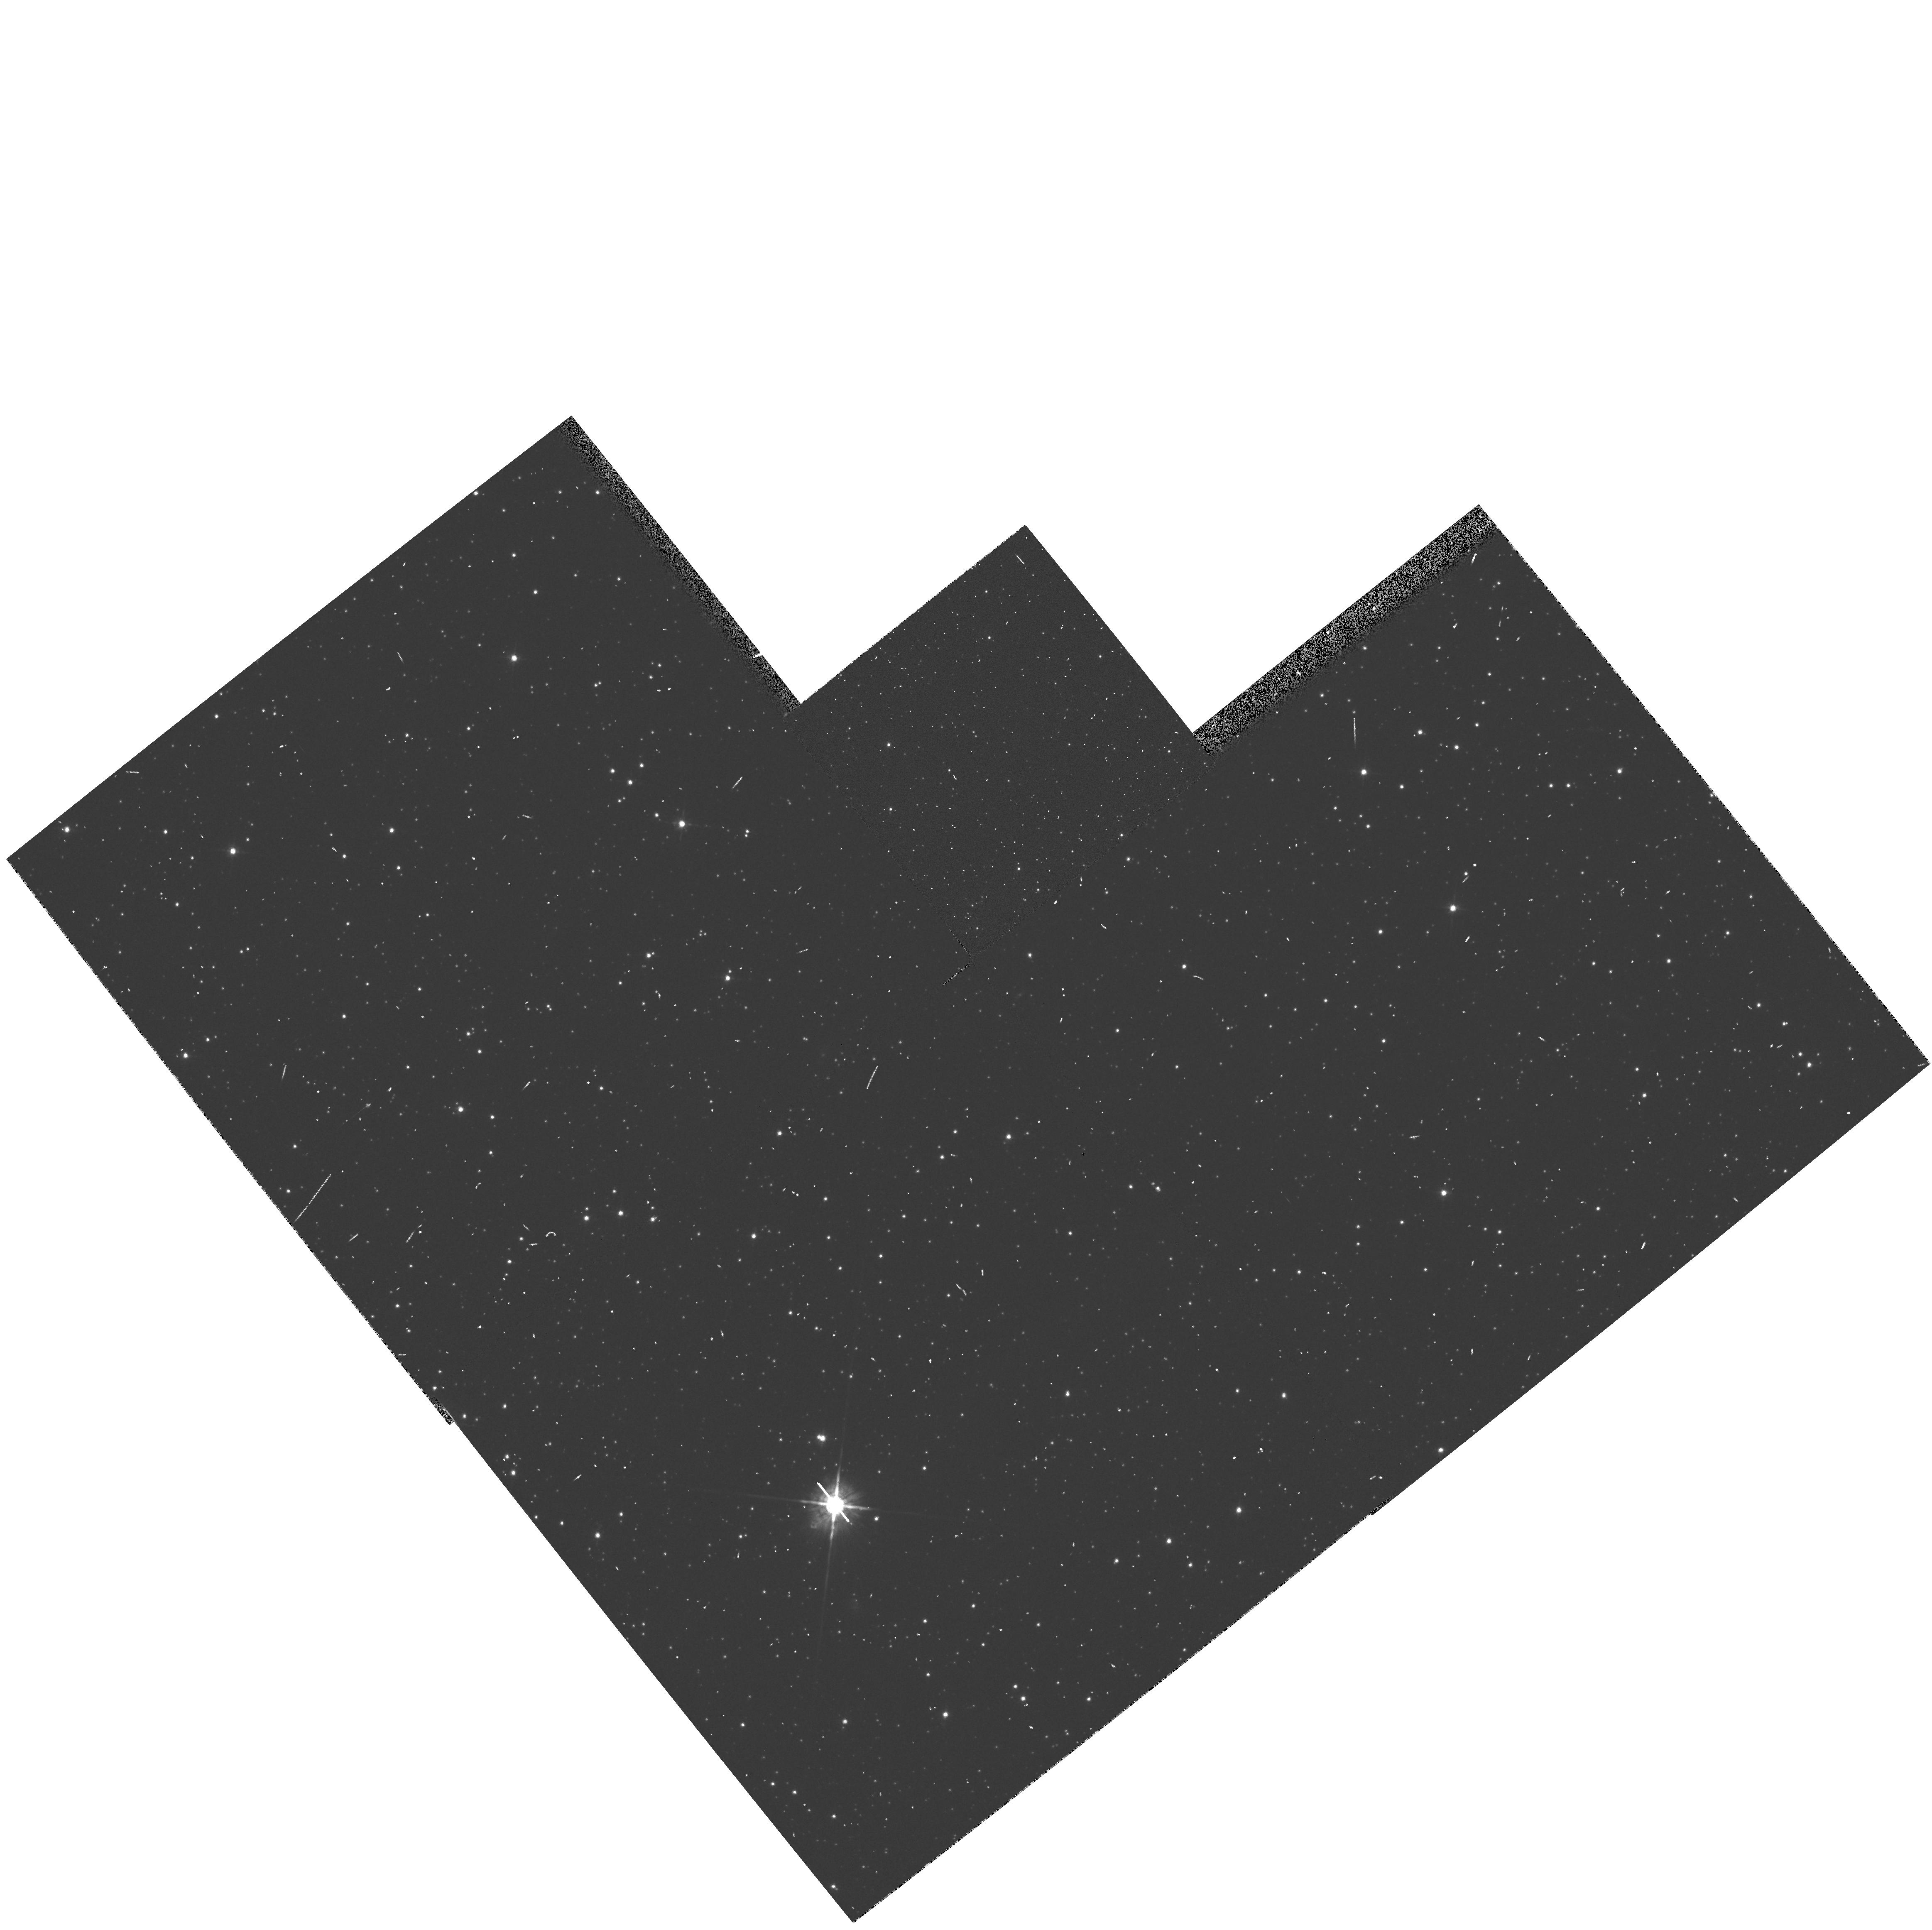
Target: field at RA 84.350°, Dec -67.394°
Instrument: WFPC2/PC
Filter: F675W
Exposure: 2 min
Observation ID: hst_6033_0h_wfpc2_pc_f675w_u2or0h

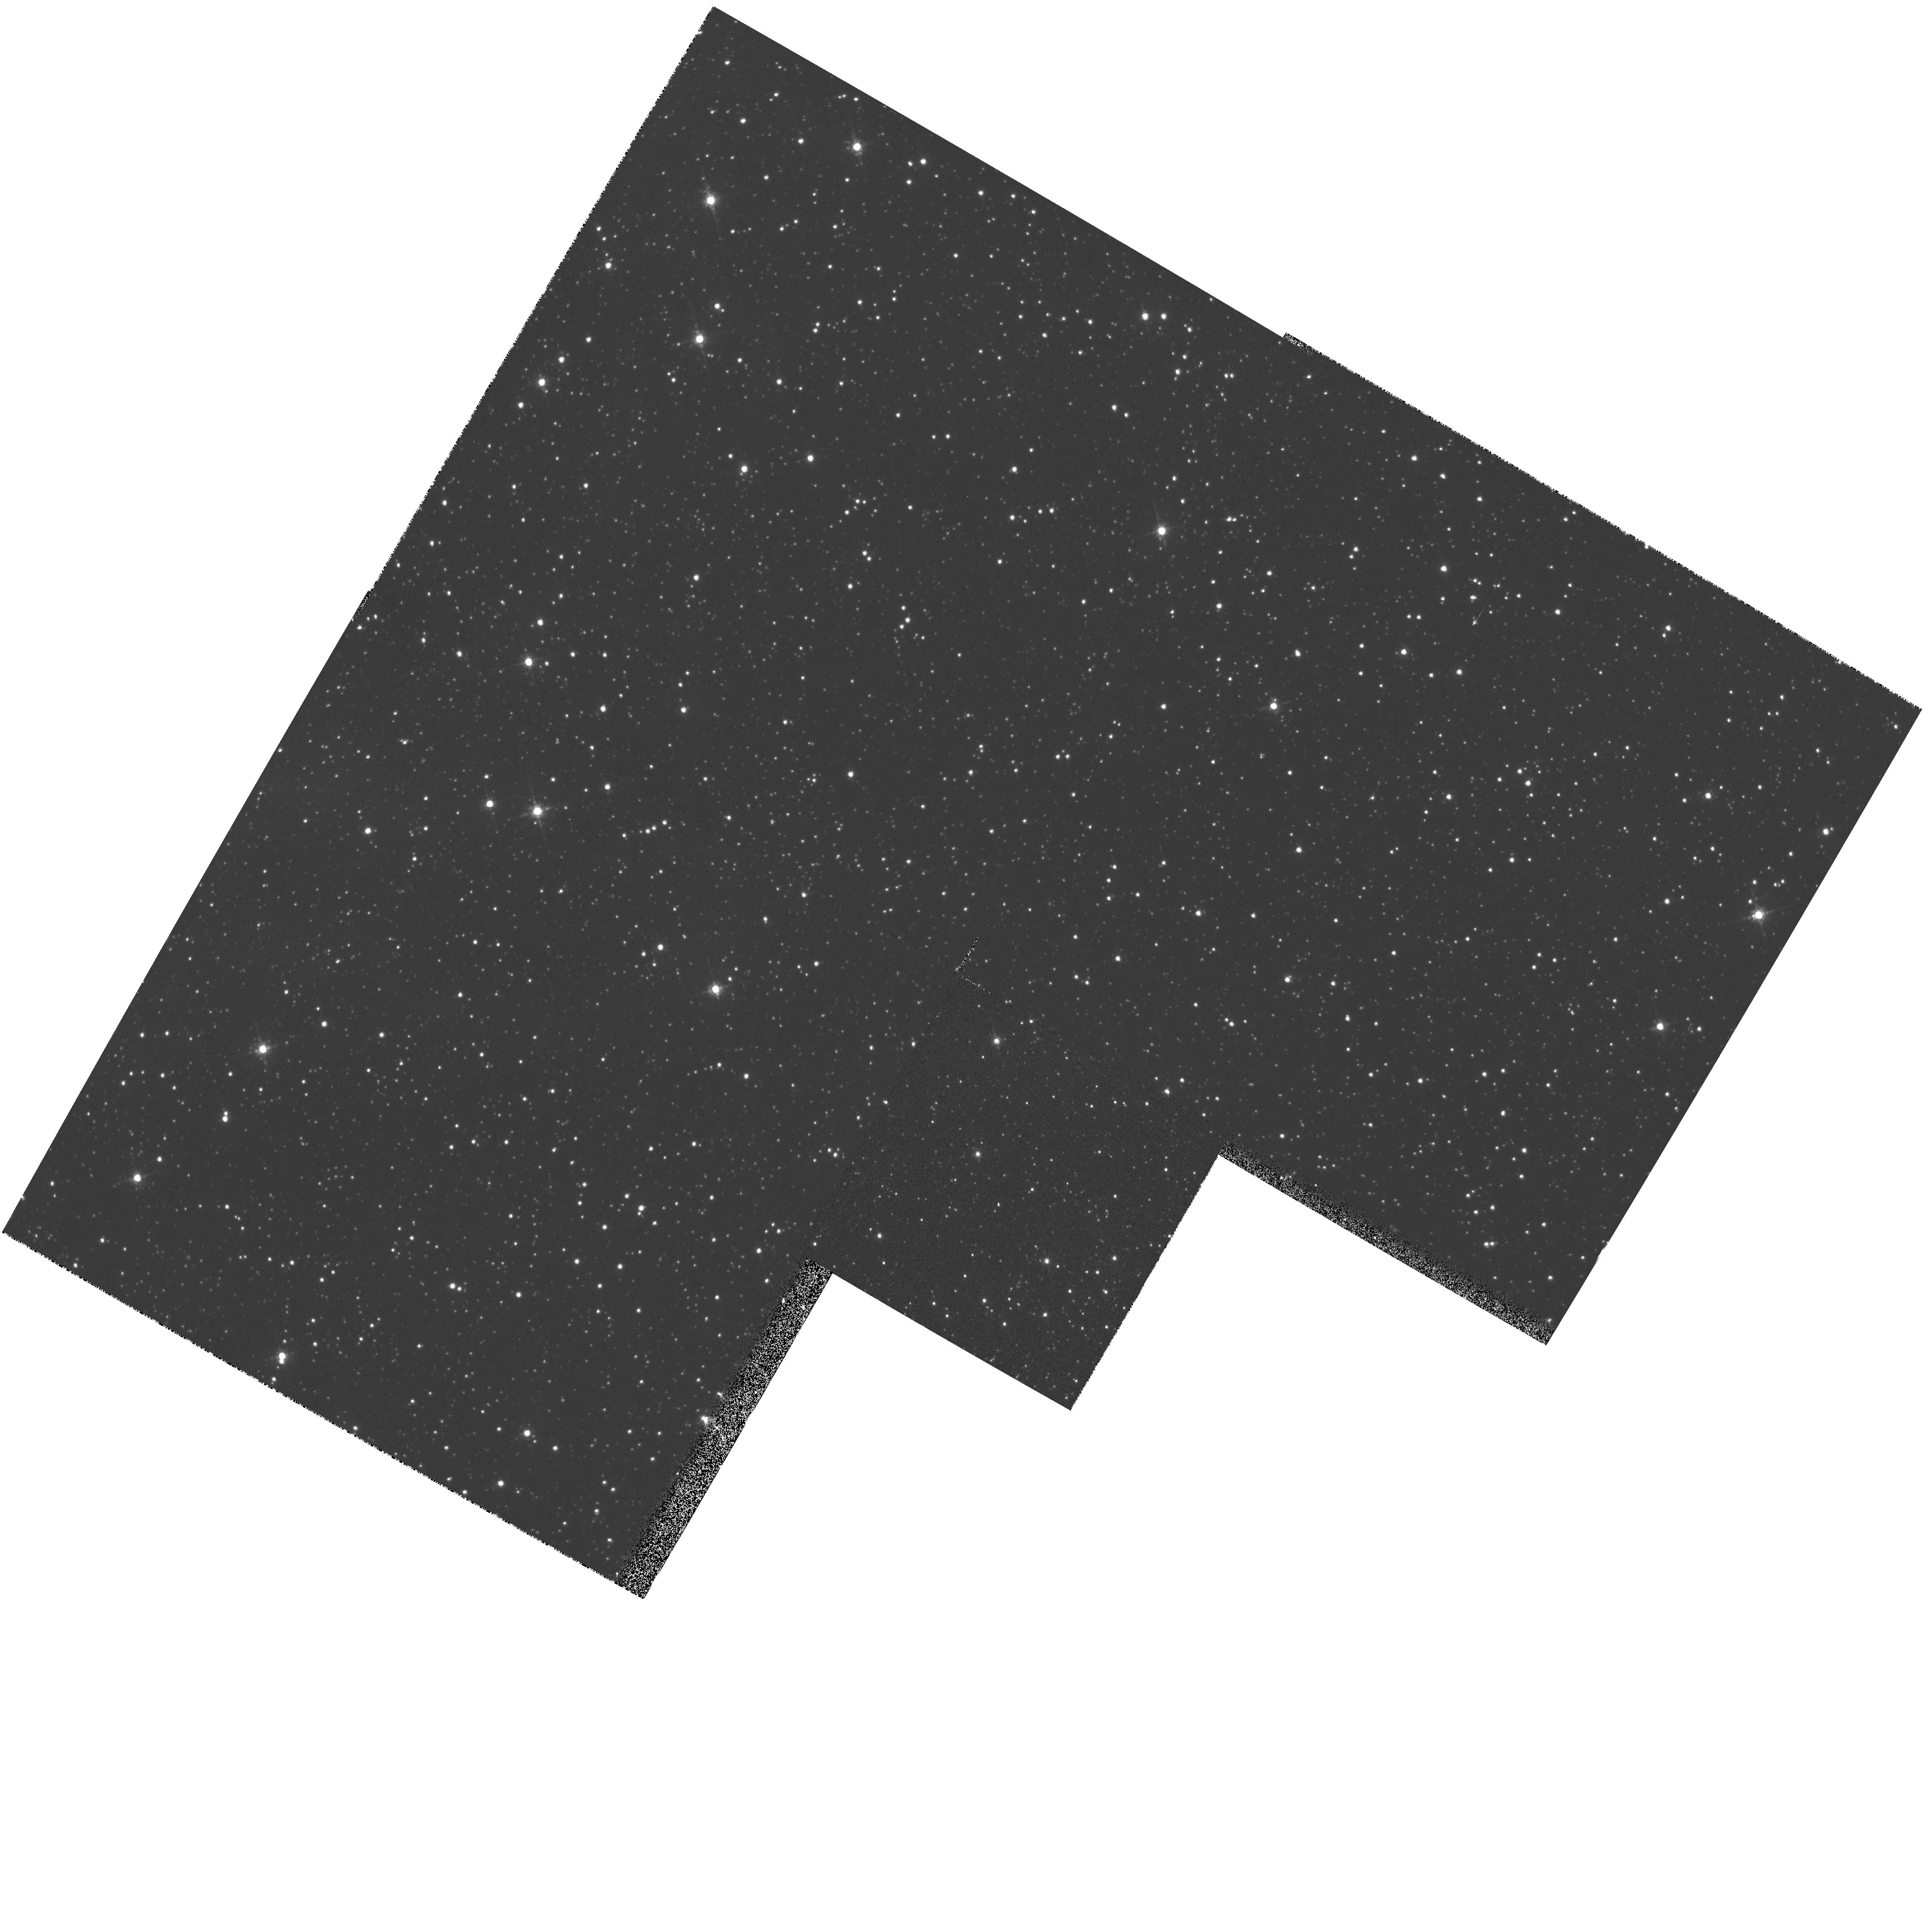
Target: ANYWHERE
Instrument: WFPC2/PC
Filter: F675W
Exposure: 4 min
Observation ID: hst_6033_02_wfpc2_pc_f675w_u2or02

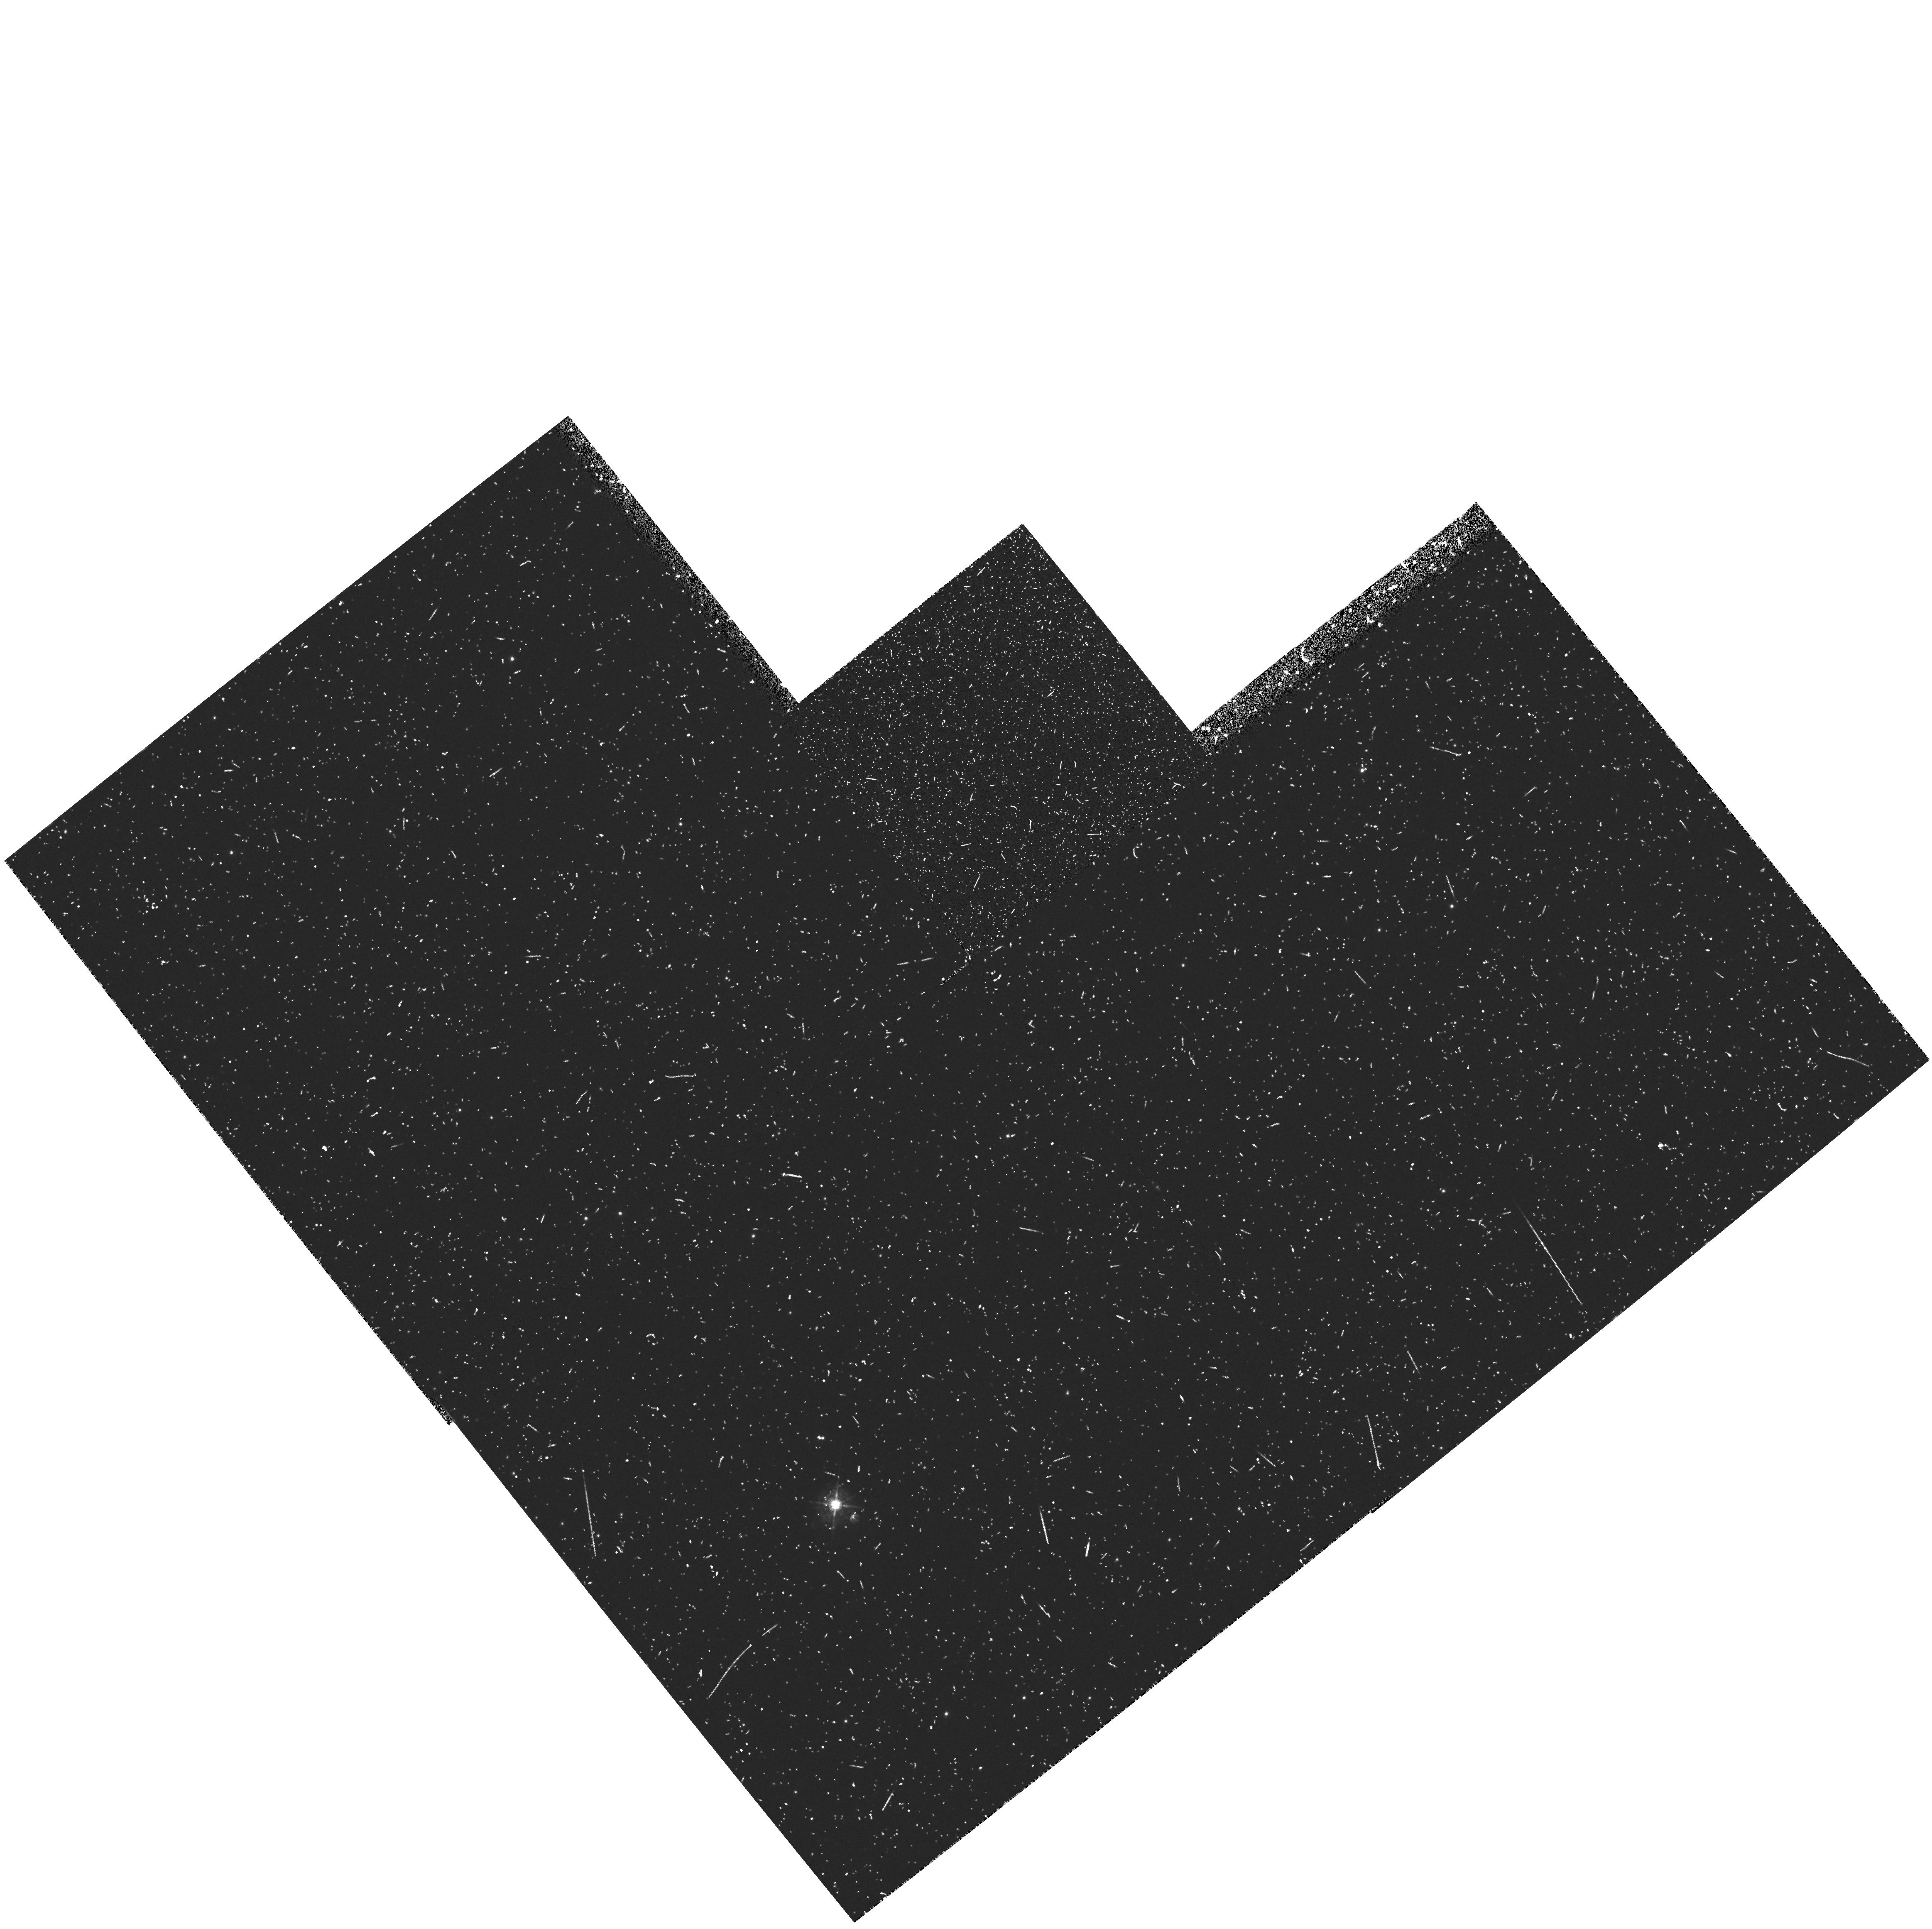
Target: field at RA 84.350°, Dec -67.394°
Instrument: WFPC2/PC
Filter: F502N
Exposure: 28 min
Observation ID: hst_6033_0g_wfpc2_pc_f502n_u2or0g

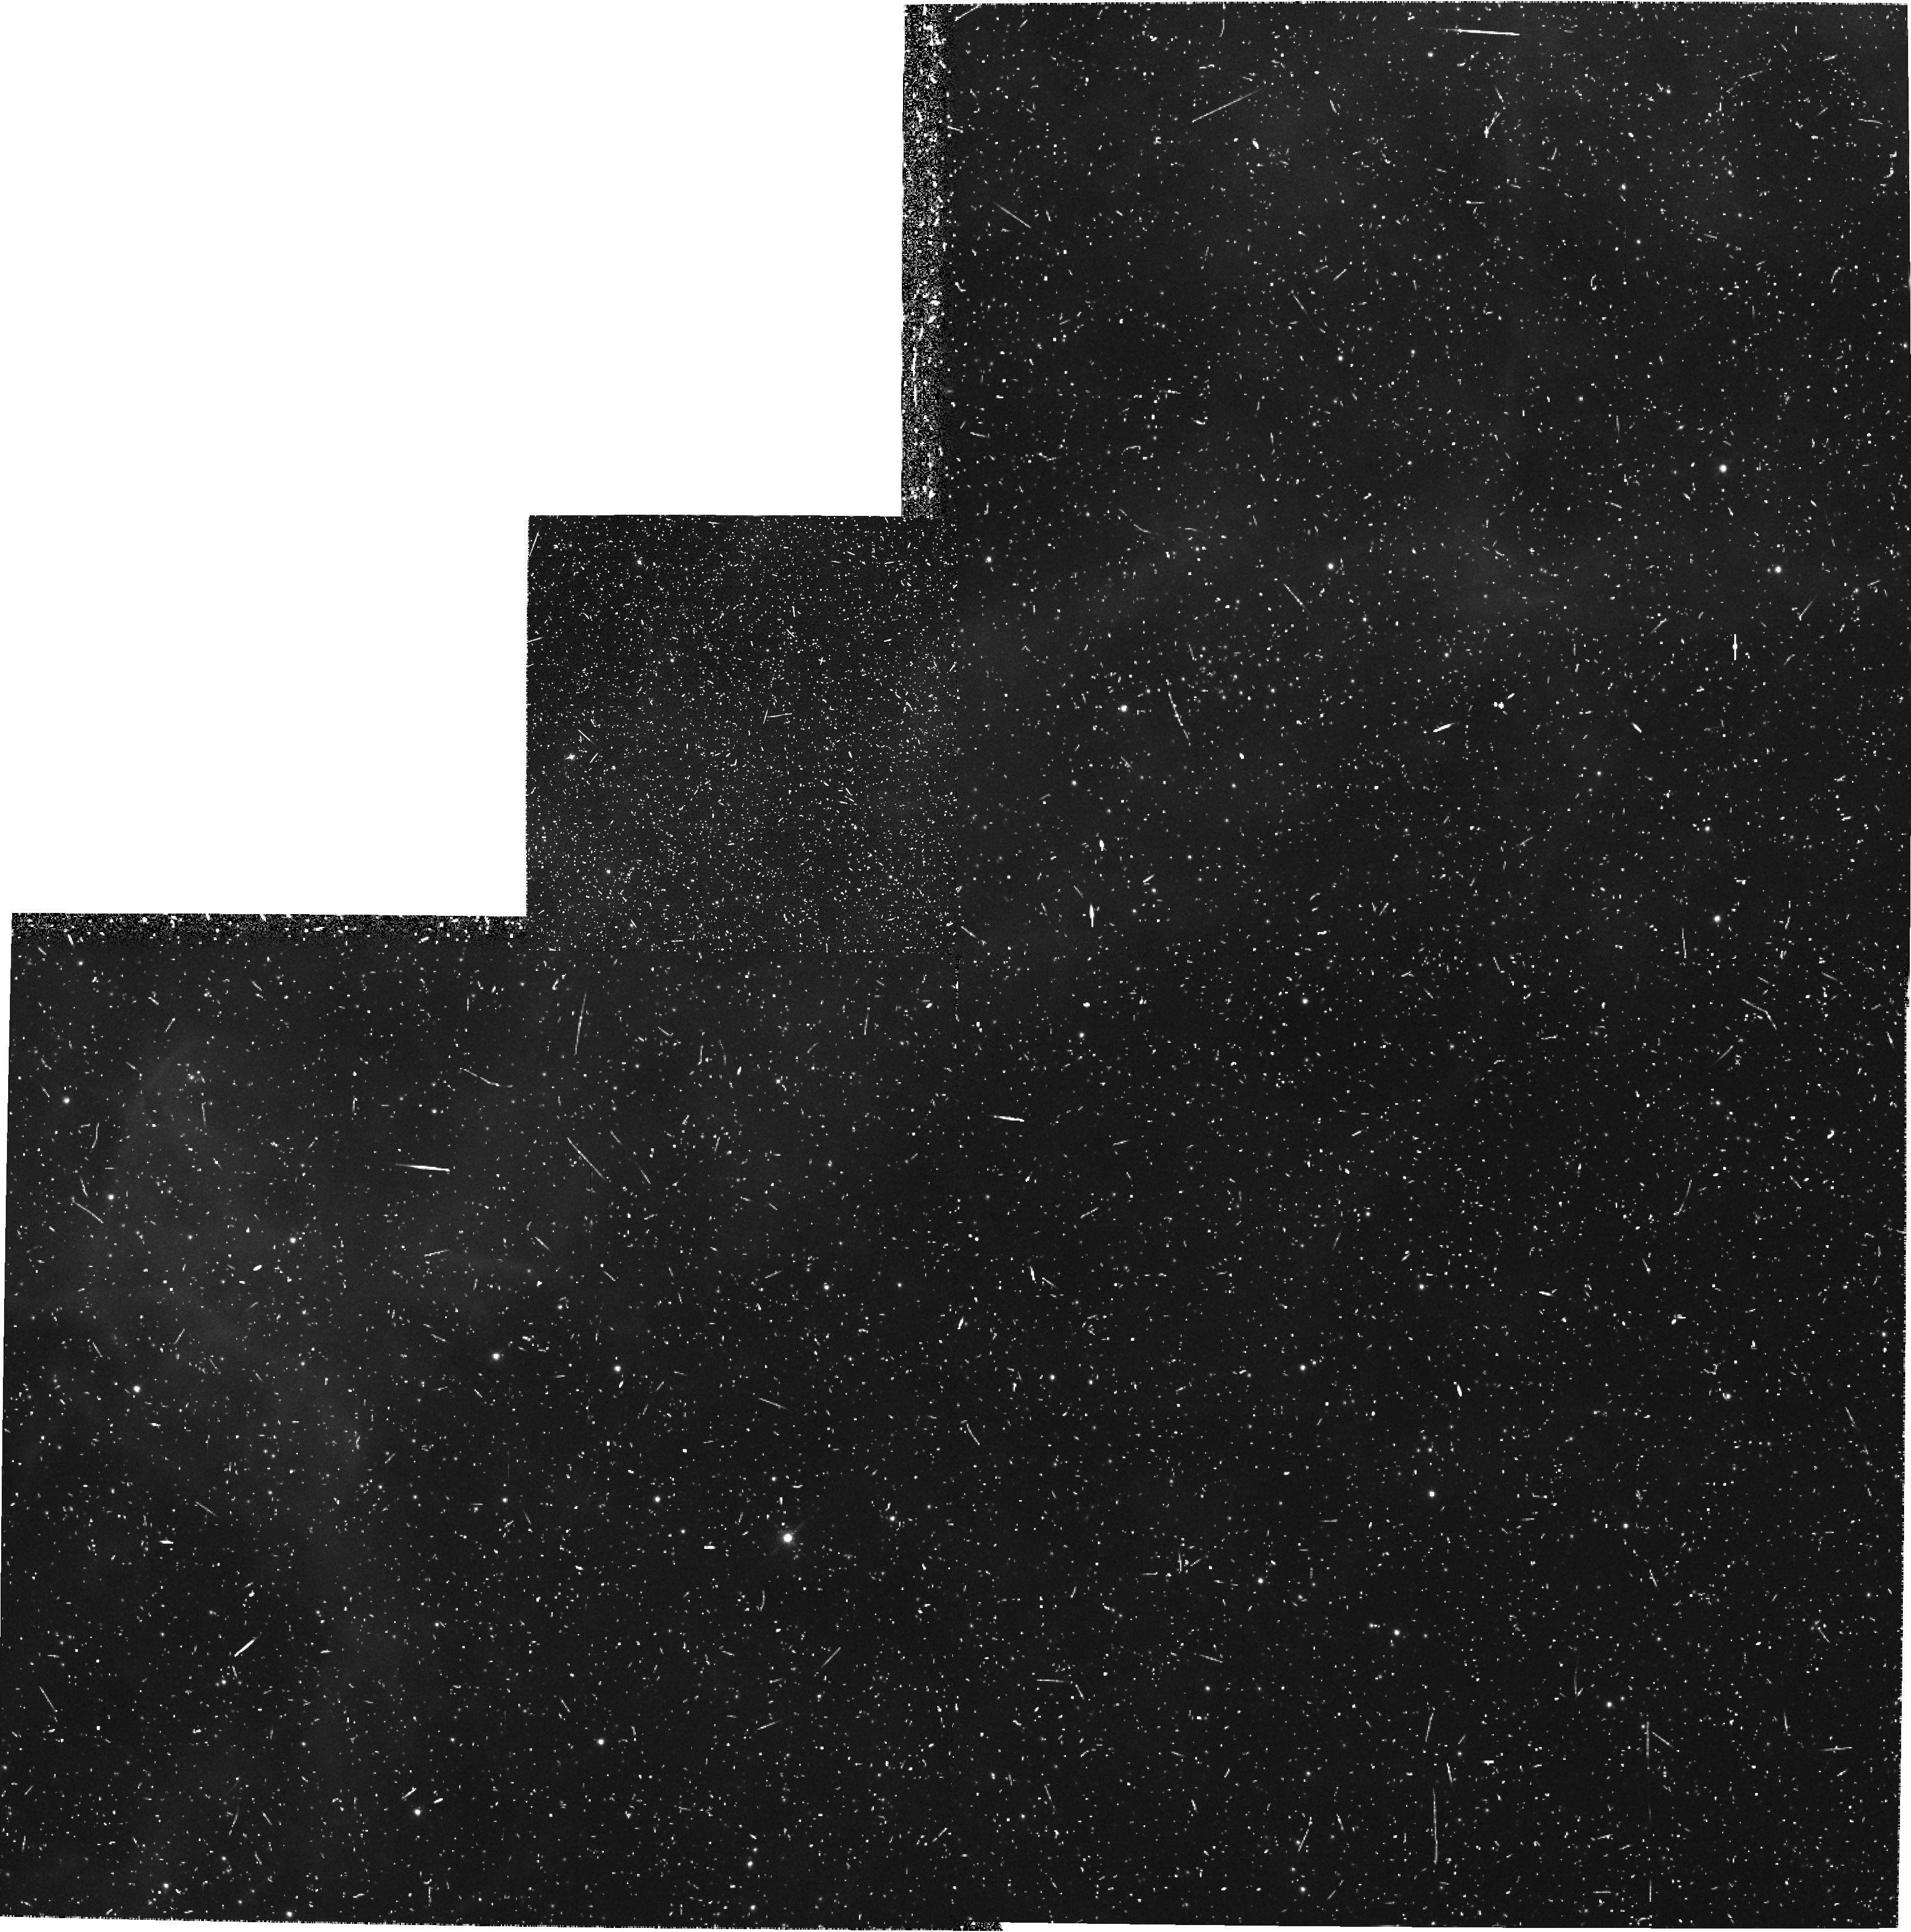
Target: field at RA 83.905°, Dec -69.406°
Instrument: WFPC2/PC
Filter: F656N
Exposure: 33 min
Observation ID: hst_6033_23_wfpc2_pc_f656n_u2or23

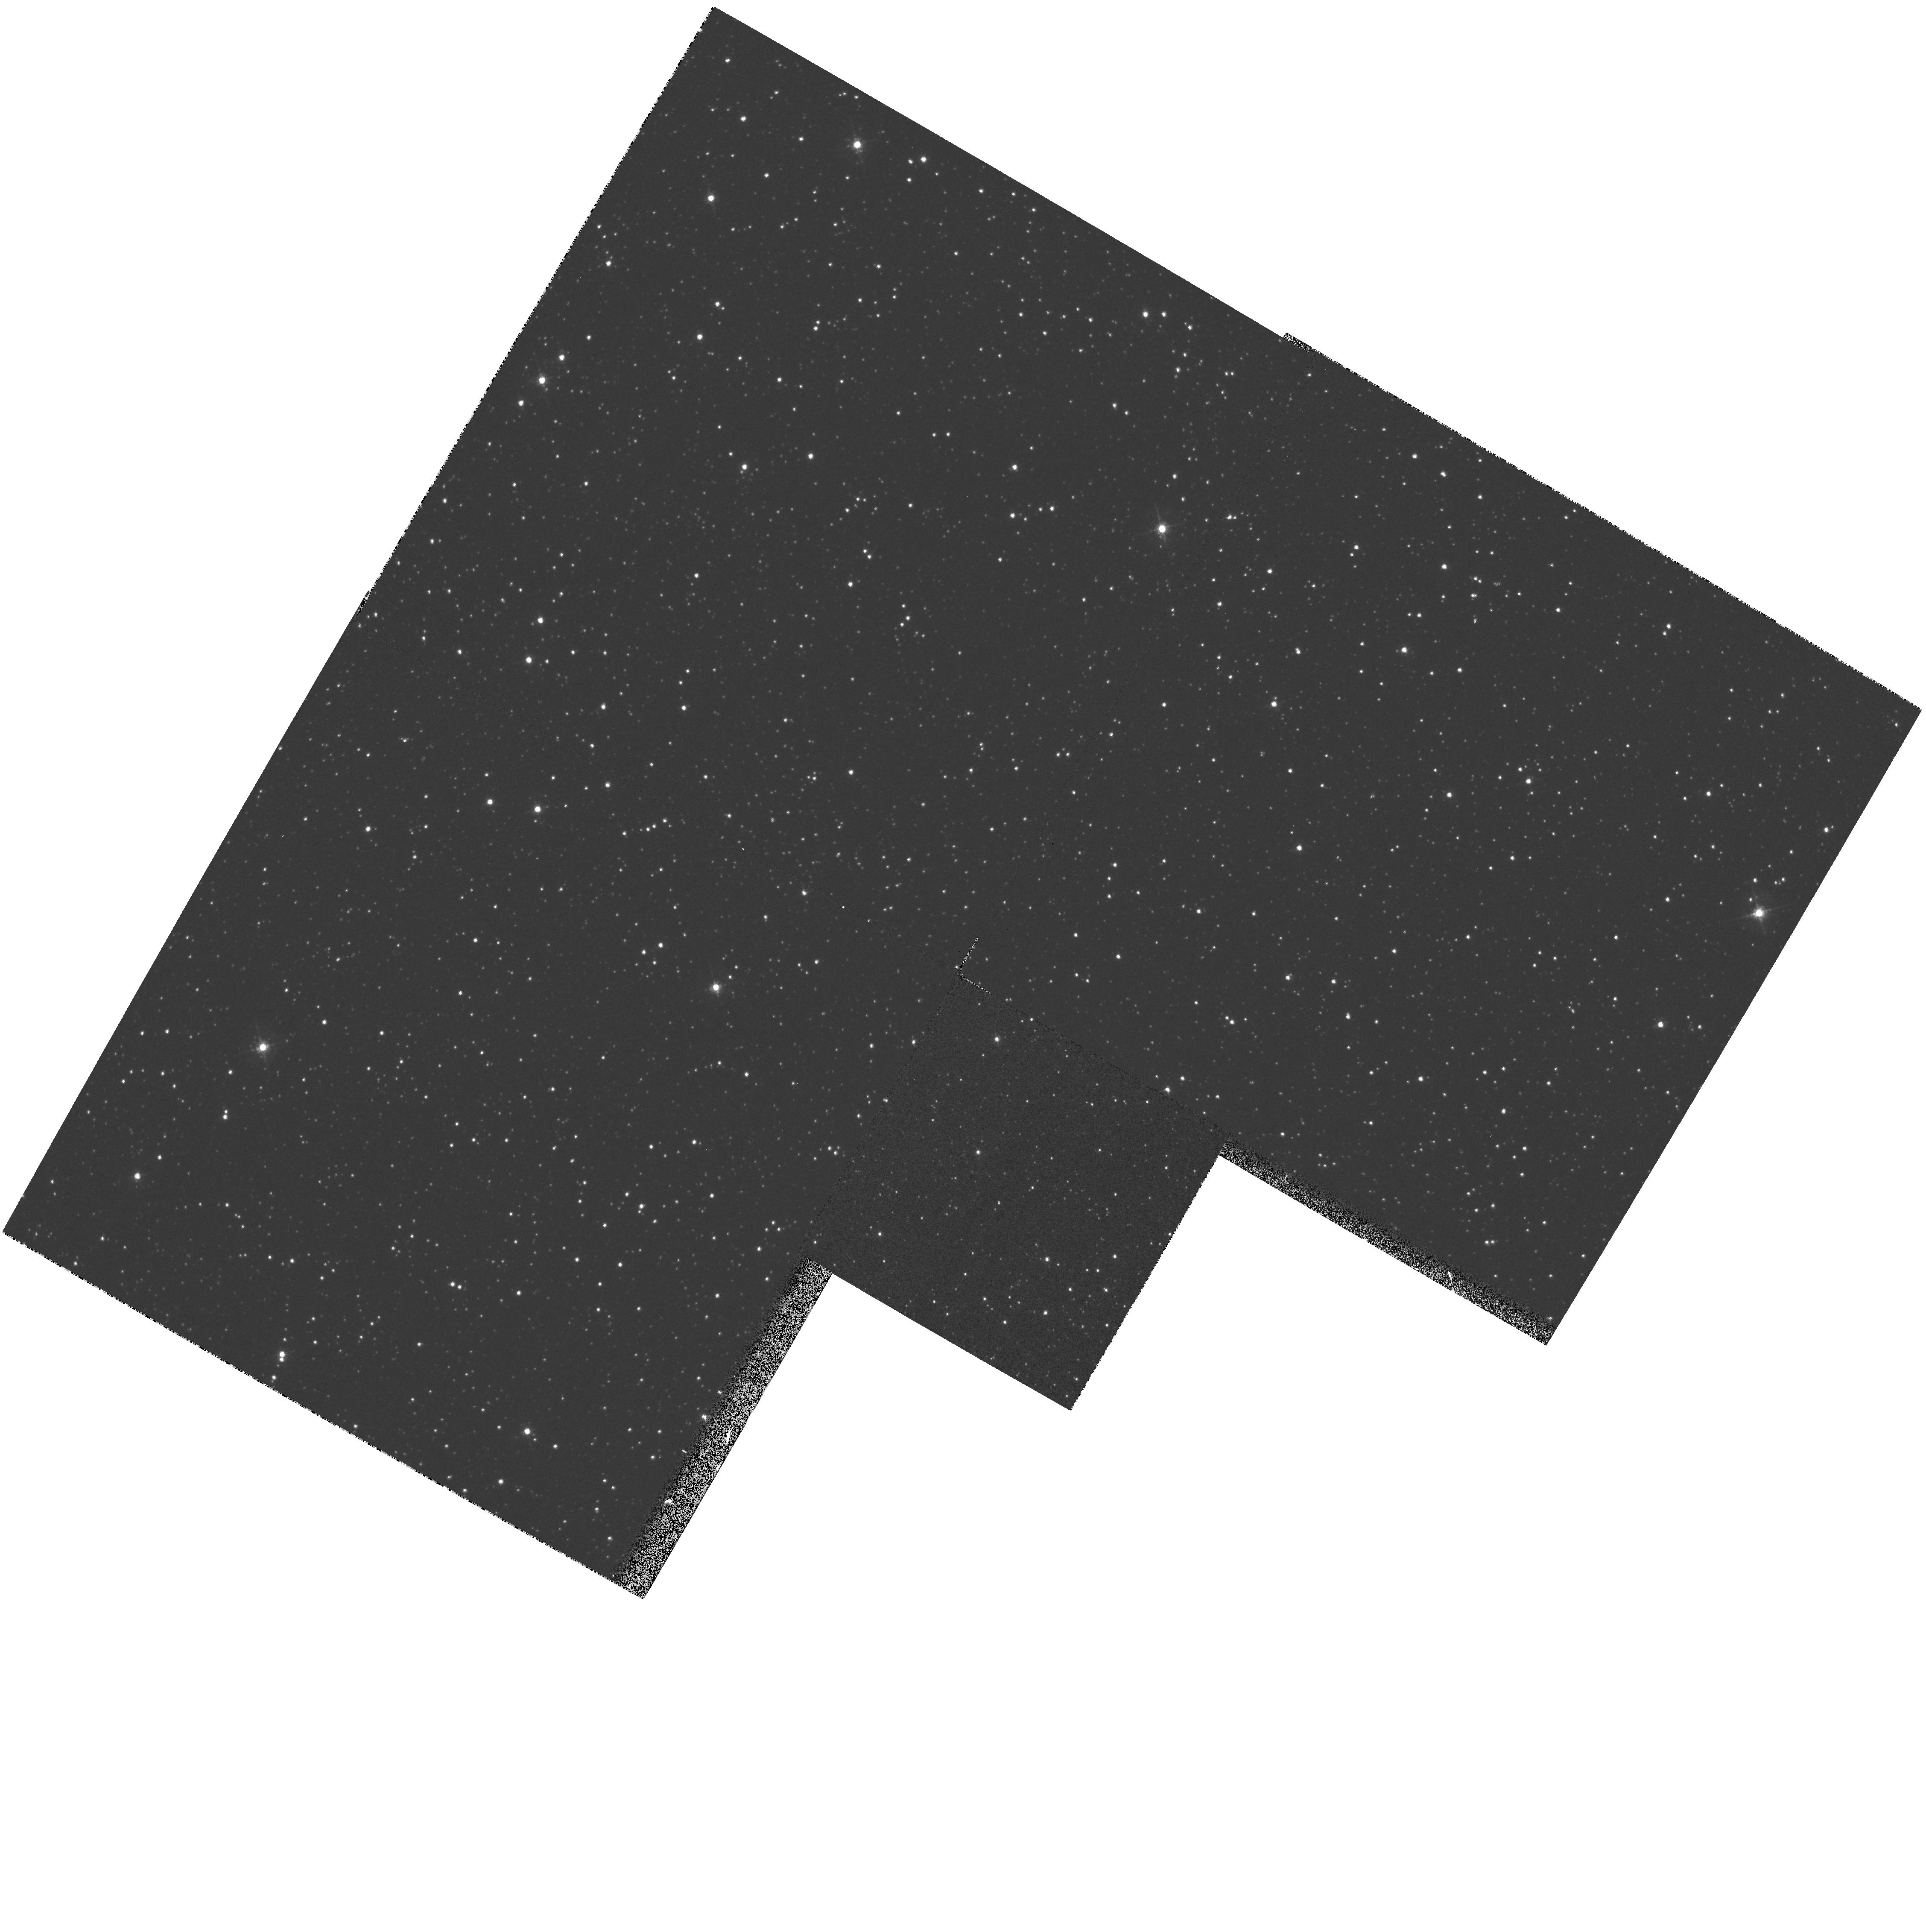
Target: ANYWHERE
Instrument: WFPC2/PC
Filter: F547M
Exposure: 4 min
Observation ID: hst_6033_04_wfpc2_pc_f547m_u2or04

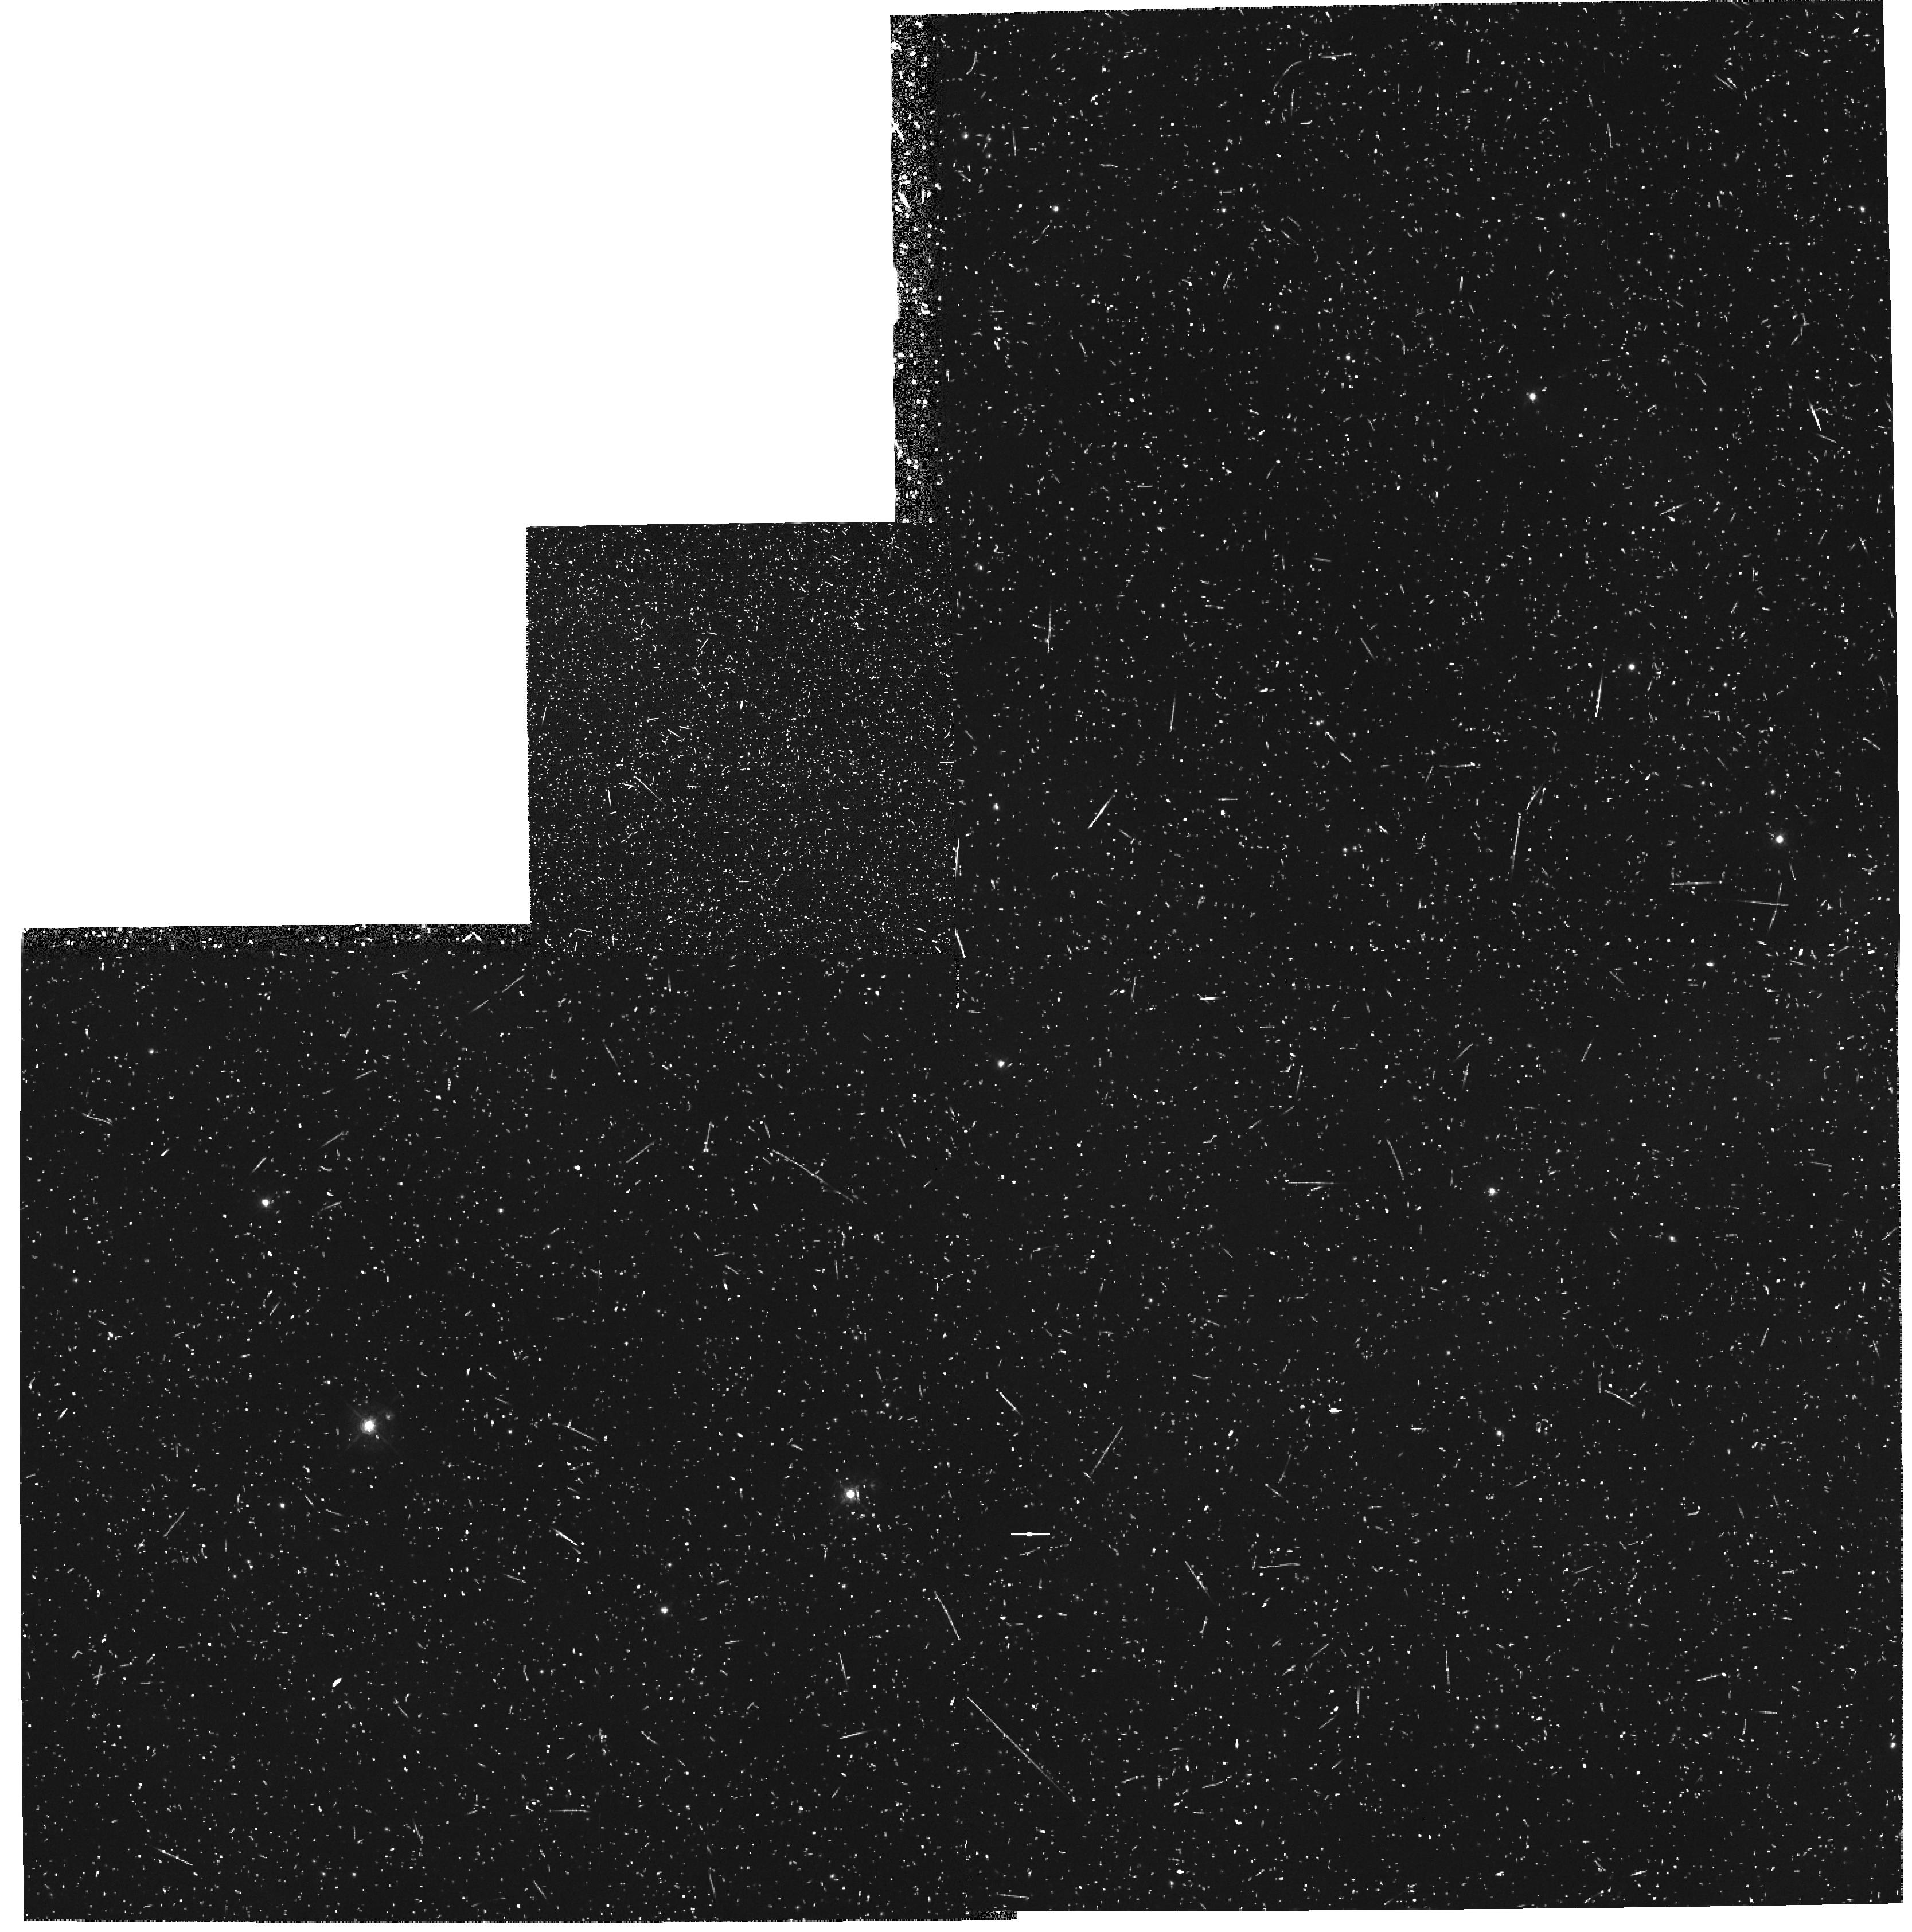
Target: field at RA 84.477°, Dec -69.289°
Instrument: WFPC2/PC
Filter: F502N
Exposure: 37 min
Observation ID: hst_6033_1u_wfpc2_pc_f502n_u2or1u

Parallel high resolution imaging of diffuse objects in the Magellanic Clouds (PI: Walsh, Jeremy Richard)

The Magellanic Clouds, because of their well-determined distance and small extinction, allow an unprecedented opportunity to observe many ISM phenomena occurring in a whole galaxy. The HST resolution (0.1" = 0.025 pc) offers detail hitherto poorly studied in the extragalactic context on the morphology and spatial relationships in various ISM processes associated with the evolution of Population I and Population II systems. This long term (11 cycles) parallel program exploits these opportunities by obtaining WFPC2 images of appropriate targets that are accessible at the same time as primary pointings. The number of parallel observations per Cycle is estimated at ~15; and our intent is to accumulate a significant archive of Magellanic Cloud direct images over the life of the program. The parallel targets, to be specified in Phase II of each HST Cycle, will include (or search for) compact H II regions and young clusters, proto-stellar and maser regions, reflection nebulae, Herbig-Haro objects, stellar ejecta, SNR and wind-driven shells, supershells, planetary nebulae, Very Low Excitation nebulae and candidate proto-planetary nebulae. The observations will be primarily in the Balmer lines and the stronger forbidden lines, with supplemental continuum images.